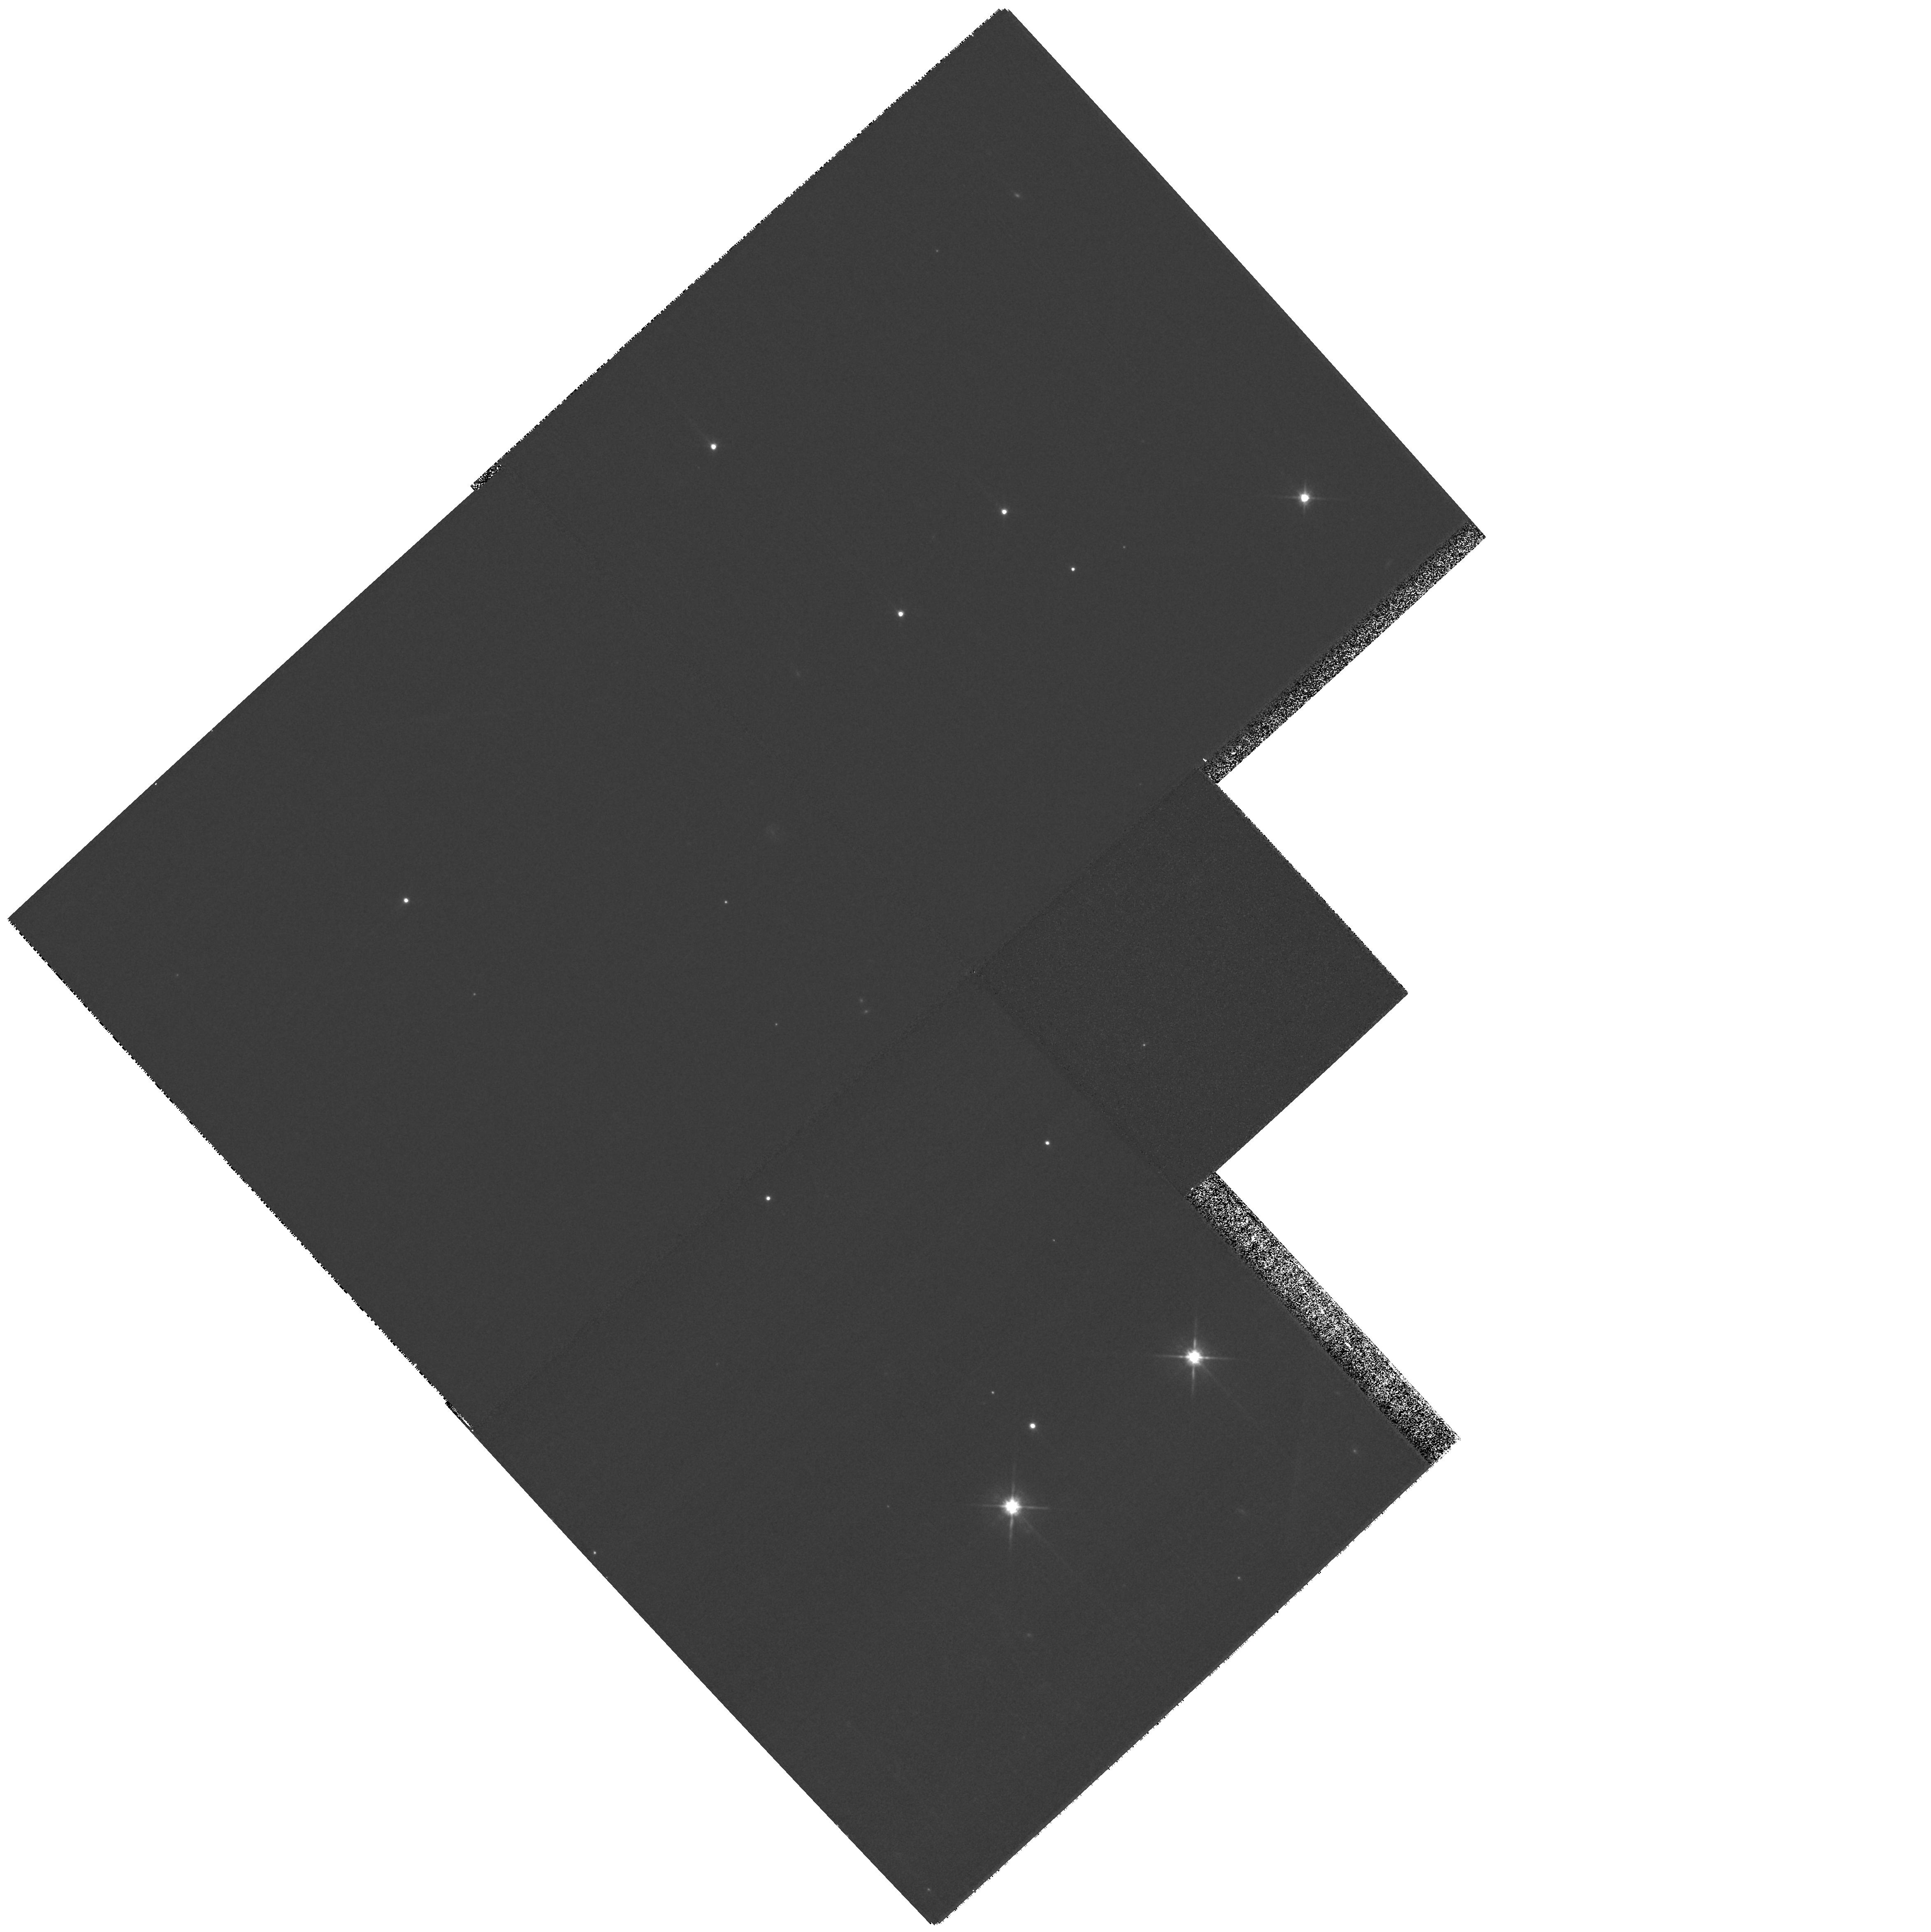
Target: NN-SER
Instrument: WFPC2/PC
Filter: F814W
Exposure: 4 min
Observation ID: hst_10999_01_wfpc2_pc_f814w_u9su01

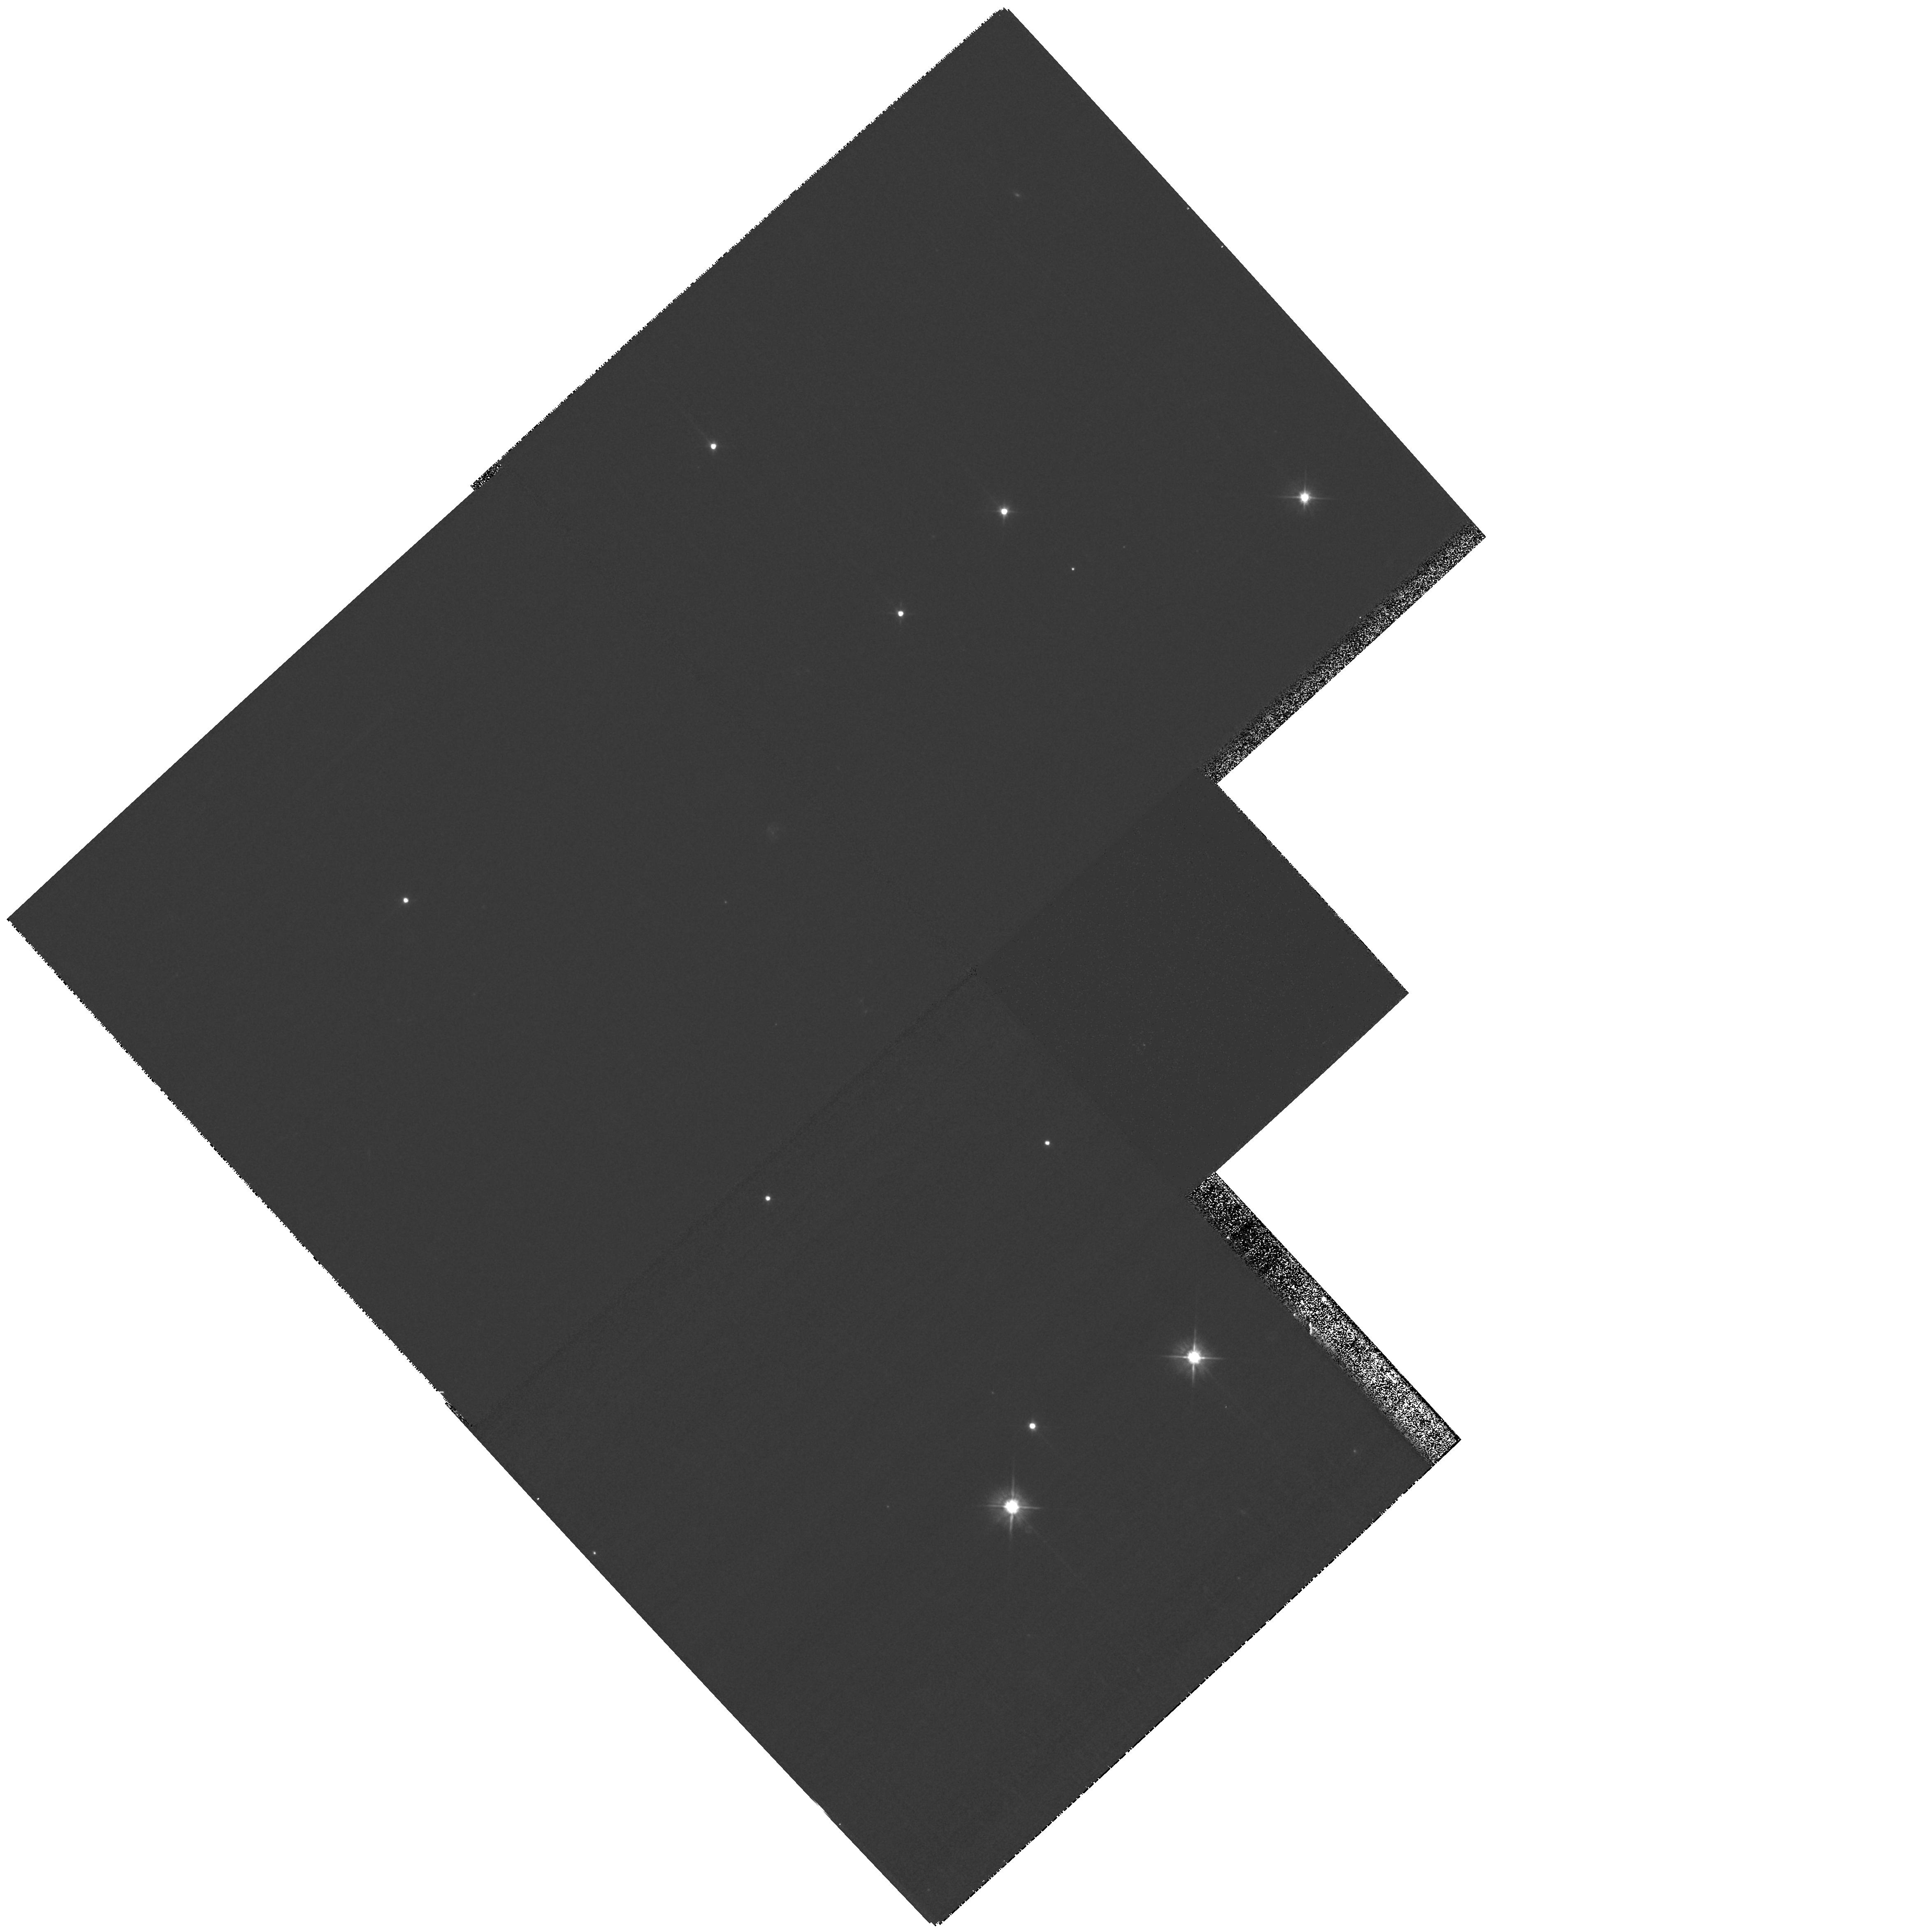
Target: NN-SER
Instrument: WFPC2/PC
Filter: F555W
Exposure: 7 min
Observation ID: hst_10999_01_wfpc2_pc_f555w_u9su01

Testing the first direct measurement of cataclysmic variable evolution: the search for a circumbinary disk or a low?mass companion around NN Serpentis (PI: Brinkworth, Carolyn S.)

We obtained high time-resolution photometry using the high speed CCD camera ULTRACAM between 2002 and 2004, which revealed a gradual reduction in the orbital period of the pre- cataclysmic variable NN Serpentis. There are three possible explanations for this period change: firstly, we may have been successful in obtaining the first and only direct measurement of the braking rate of a close binary system, in which case our measured values are approximately 2 orders of magnitude greater than predicted, and pose serious problems for the theory of close binary evolution. Secondly, the unusually high braking rate may be caused by the presence of a circumbinary disk, which would help to answer two of the outstanding problems with current CV theory - namely the high mass-transfer rates seen in some CVs, and the fact that the minimum observed value in the CV period distribution is approximately 15% longer than expected. Finally, our observations could be explained by a light travel-time effect caused by a third body in orbit around the binary, which would raise major questions about the evolutionary history of the system, in particular how a third body has managed to remain in a stable orbit throughout periods of intense mass-loss in the central binary. We intend to use IRAC observations to search for a mid-infrared excess in the spectral energy distribution of NN Ser, which would confirm the presence of either a disk or a third body. We then propose to use HST imaging to attempt to resolve a third body, allowing us to discriminate between the two possibilities. If both methods fail to reveal any extra system components, we will have ruled out our only remaining alternatives to a genuinely high angular momentum loss rate in this system, with profound implications for CV evolution.